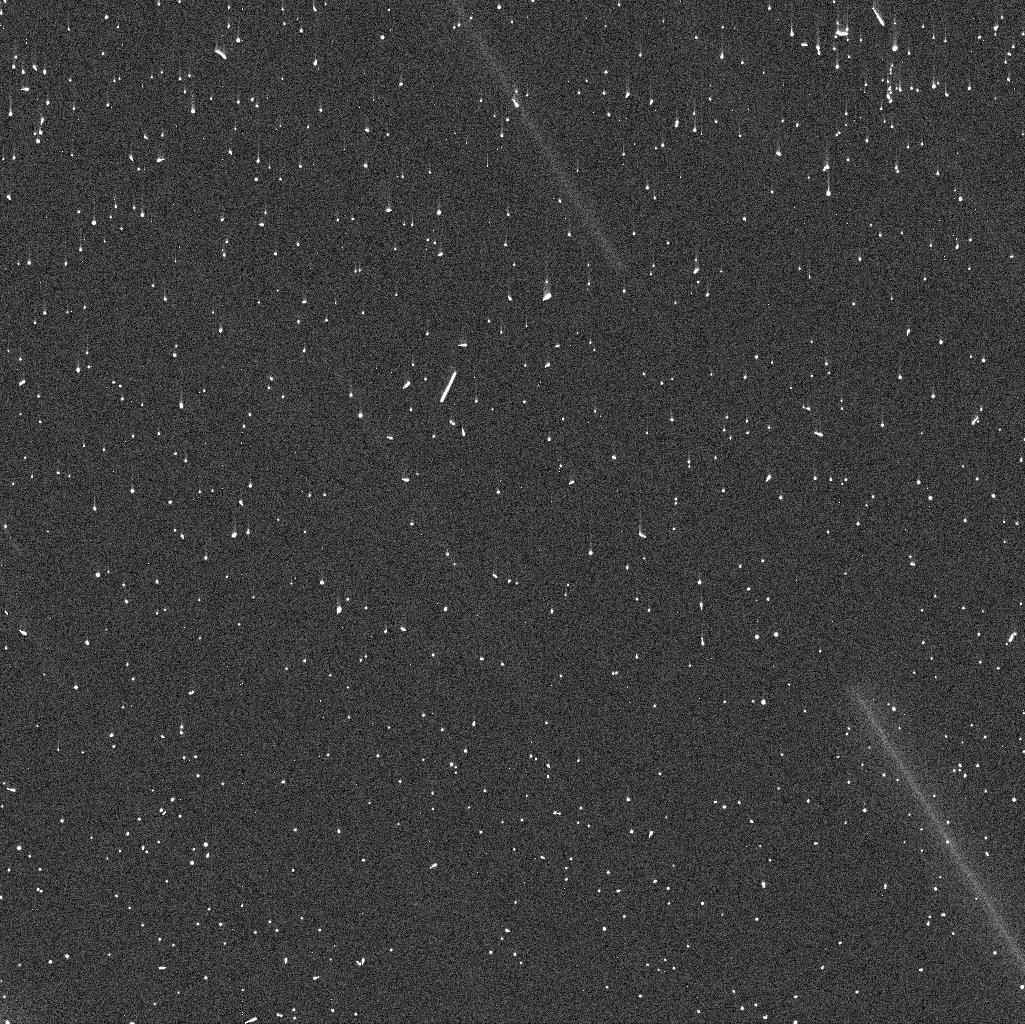
Target: GAULT
Instrument: WFC3/UVIS
Filter: F350LP
Exposure: 4 min
Observation ID: idzz01f8q

Active Asteroids Target of Opportunity (PI: Jewitt, David)

Active asteroids are a recently discovered solar system population in which diverse mechanisms generate unexpected asteroid mass loss. They are interesting scientifically because the mechanisms (rotational disruption, impact, volatile sublimation and others not yet identified) have not previously been observed in the asteroid belt. Our past work with HST has shown that high resolution is crucially important for understanding the properties of the active asteroids. Here, we seek 2 orbits of Target of Opportunity time so that we can quickly respond to a new active asteroid discovery, obtain an initial assessment of its properties and rates of change, and then make an evidence-based decision about the need for requesting more time in order to understand the object.